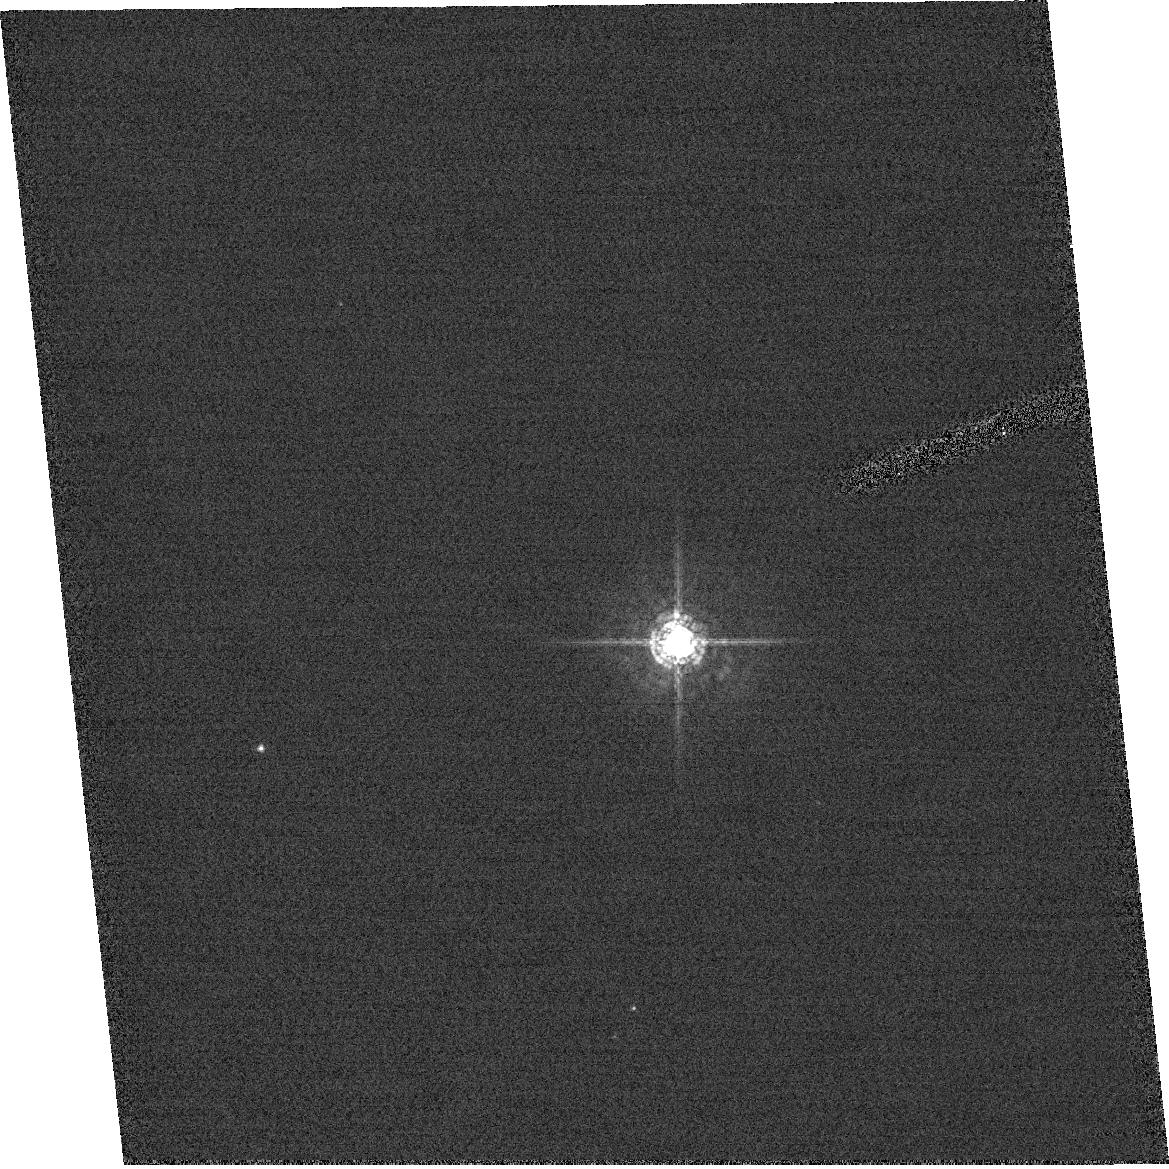
Target: field at RA 92.242°, Dec 24.397°
Instrument: ACS/HRC
Filter: F550M
Exposure: 1 min
Observation ID: hst_9574_03_acs_hrc_f550m_j8cx03

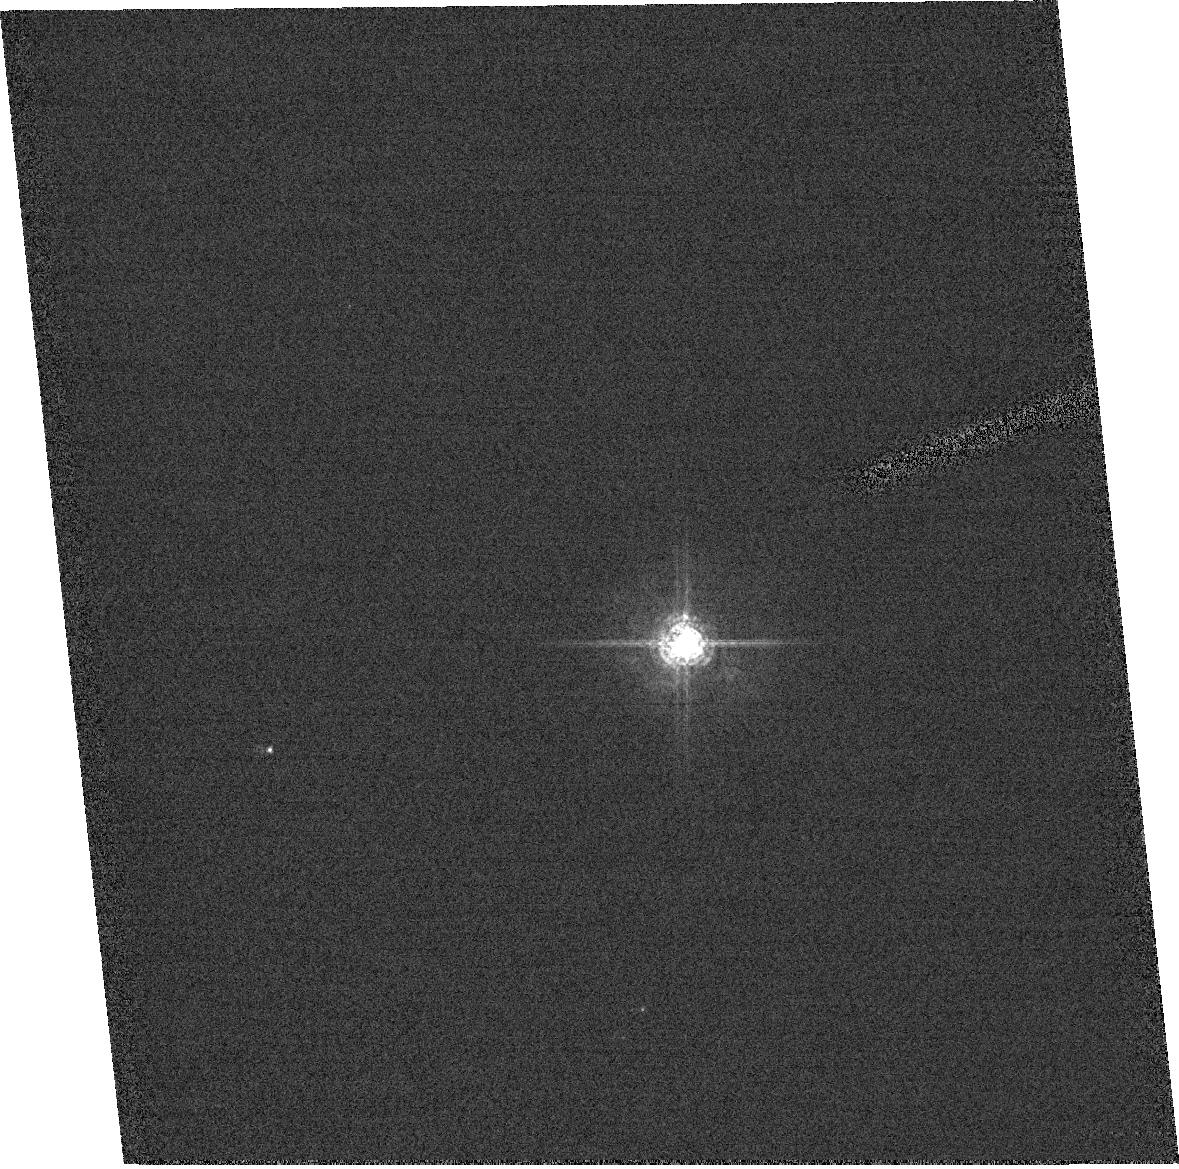
Target: field at RA 92.242°, Dec 24.396°
Instrument: ACS/HRC
Filter: F550M
Exposure: 1 min
Observation ID: hst_9574_02_acs_hrc_f550m_j8cx02

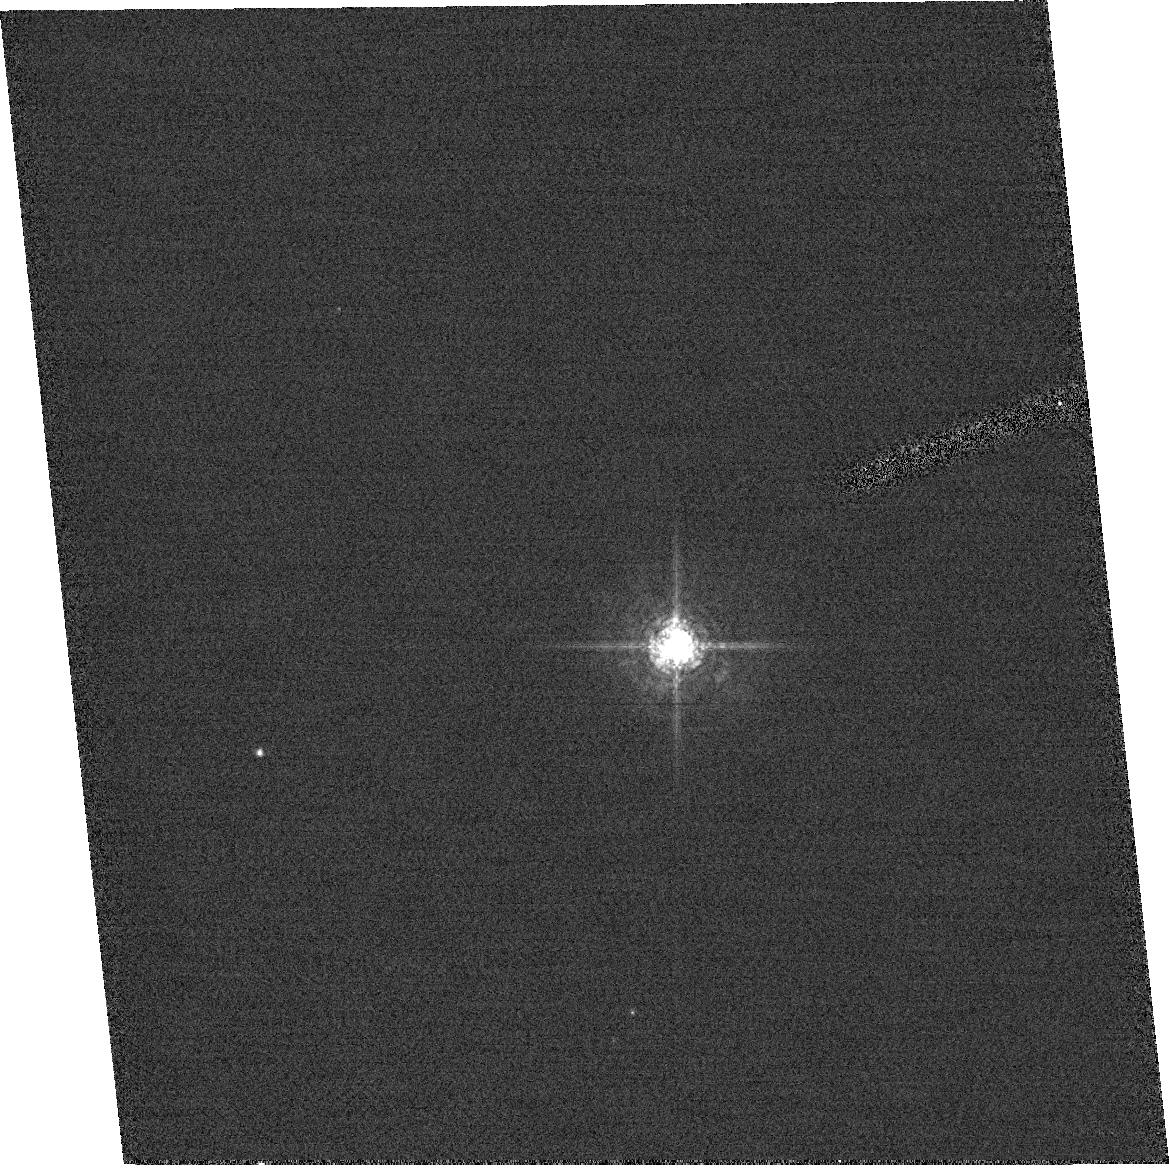
Target: field at RA 92.242°, Dec 24.396°
Instrument: ACS/HRC
Filter: F550M
Exposure: 1 min
Observation ID: hst_9574_01_acs_hrc_f550m_j8cx01

Focus Monitor (PI: Gilliland, Ronald L)

The HST focus is monitored using WFPC2/PC1. In principle ACS/HRC should provide superior capability for monitoring the HST focus. Since most of the HST science will shift to ACS in Cycle 11 trending observations are initiated with this program to establish the focus of WFPC2/PC1 (and hence HST) and ACS/HRC (and WFC to a lessor degree) using exposures over full orbits that are taken in parallel. With parallel exposures breathing cancels out for the relative camera offset. This was part of an interim calibration program to bridge the gap between SMOV and regular Cycle 11, but wanted to go so early it was changed to a SMOV proposal.